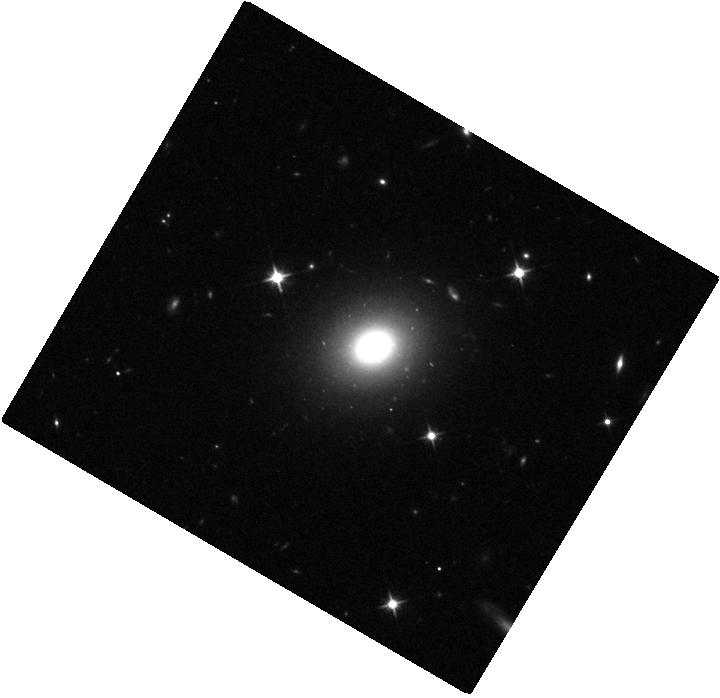
Target: SDSSJ084025.54+181858.9
Instrument: WFC3/IR
Filter: F110W
Exposure: 16 min
Observation ID: hst_14251_08_wfc3_ir_f110w_icuu08

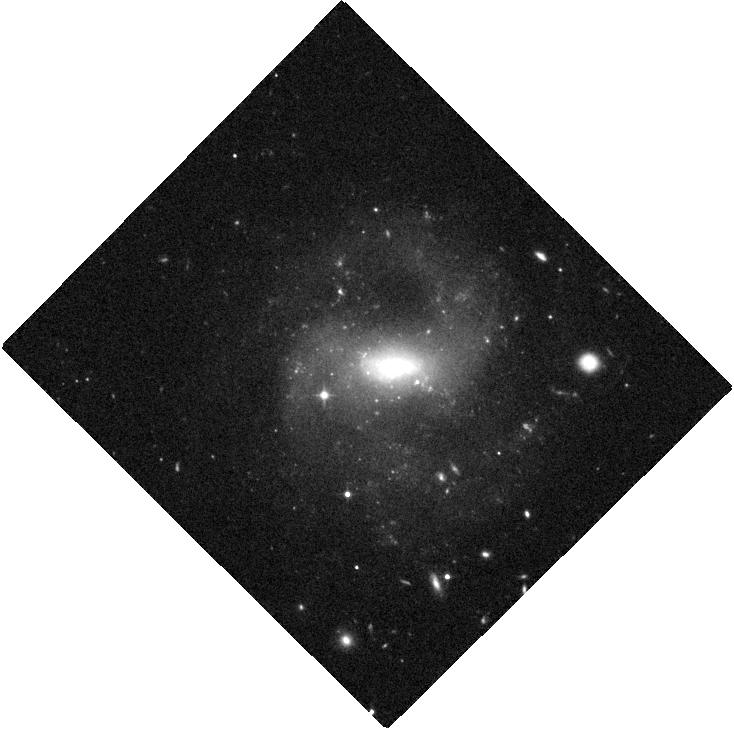
Target: SDSSJ152303.80+114546.0
Instrument: WFC3/IR
Filter: F110W
Exposure: 16 min
Observation ID: hst_14251_53_wfc3_ir_f110w_icuu53

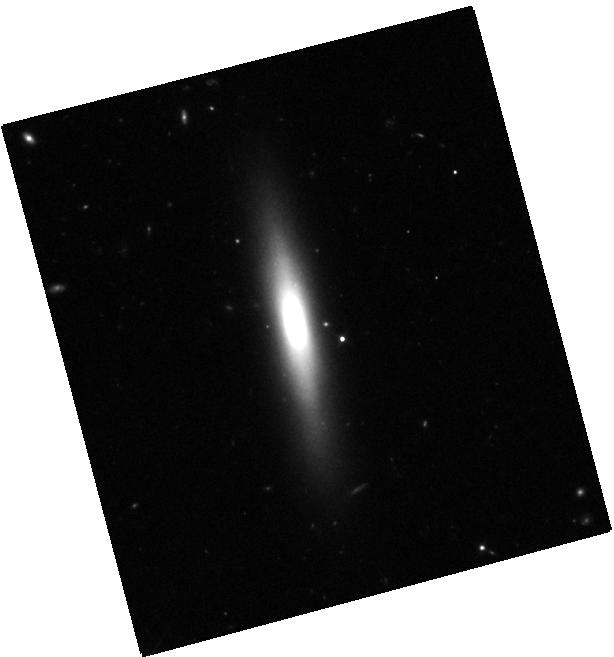
Target: SDSSJ140510.39+114616.9
Instrument: WFC3/IR
Filter: F110W
Exposure: 16 min
Observation ID: hst_14251_47_wfc3_ir_f110w_icuu47

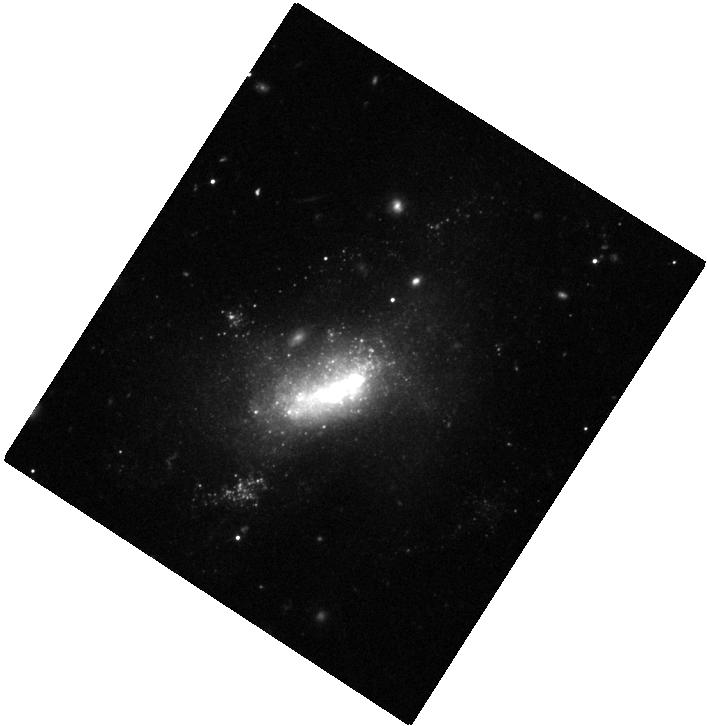
Target: SDSSJ082334.84+031315.6
Instrument: WFC3/IR
Filter: F110W
Exposure: 16 min
Observation ID: hst_14251_07_wfc3_ir_f110w_icuu07

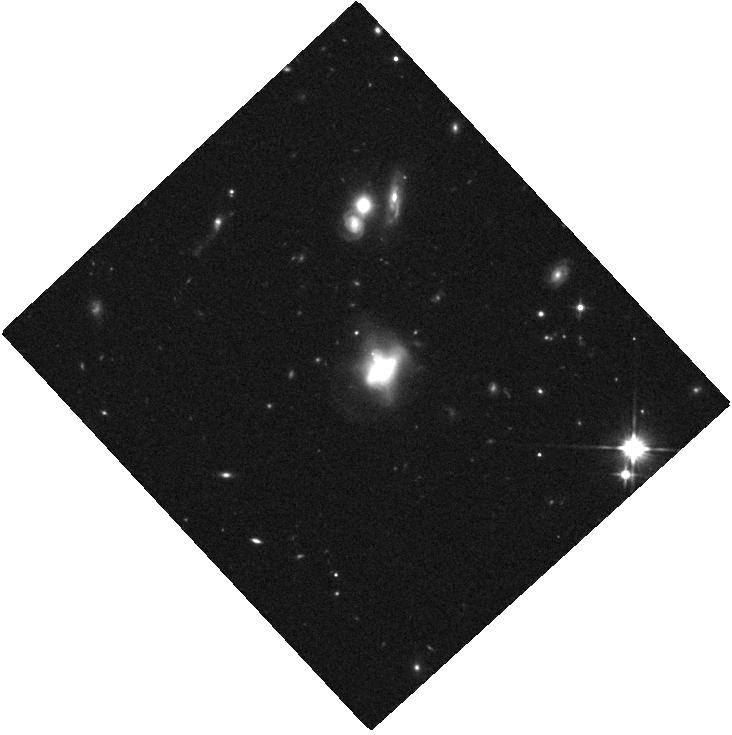
Target: SDSSJ101747.09+393207.7
Instrument: WFC3/IR
Filter: F110W
Exposure: 16 min
Observation ID: hst_14251_19_wfc3_ir_f110w_icuu19

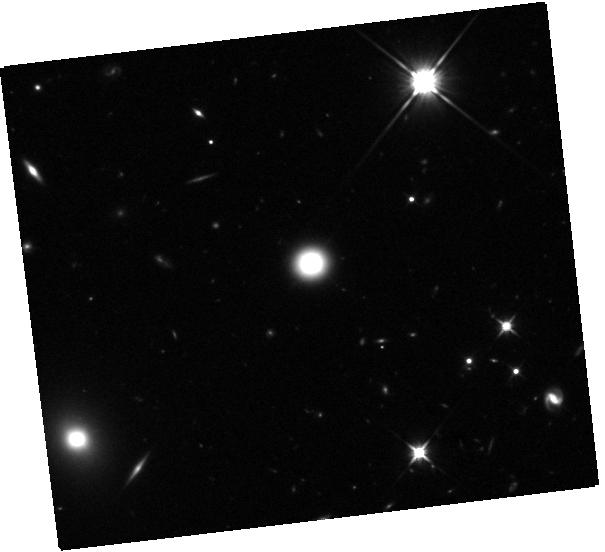
Target: SDSSJ134939.36+420241.4
Instrument: WFC3/IR
Filter: F110W
Exposure: 16 min
Observation ID: hst_14251_44_wfc3_ir_f110w_icuu44

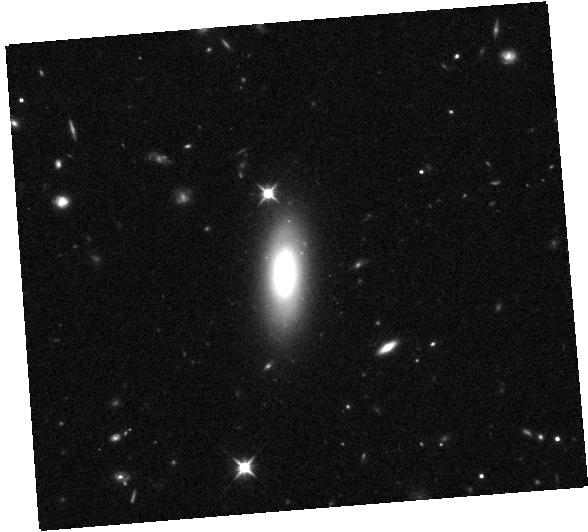
Target: SDSSJ024825.26-002541.4
Instrument: WFC3/IR
Filter: F110W
Exposure: 16 min
Observation ID: hst_14251_03_wfc3_ir_f110w_icuu03

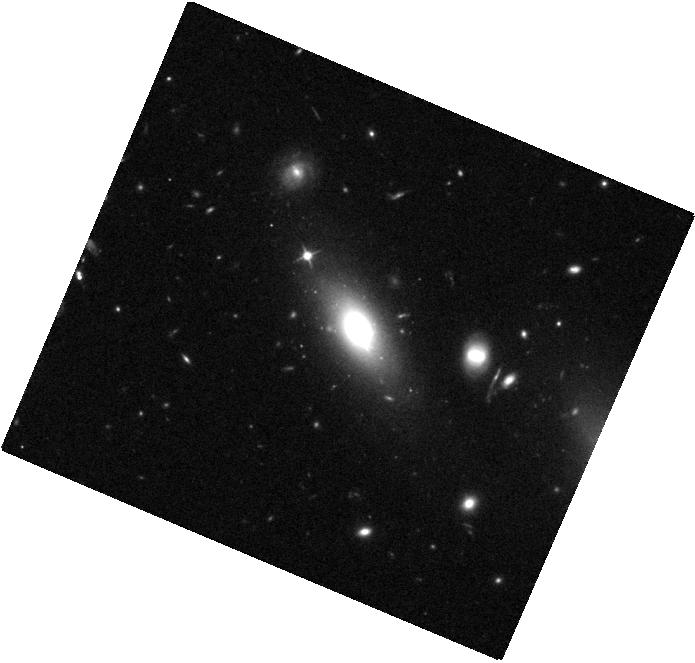
Target: SDSSJ111319.23+044425.1
Instrument: WFC3/IR
Filter: F110W
Exposure: 16 min
Observation ID: hst_14251_25_wfc3_ir_f110w_icuu25

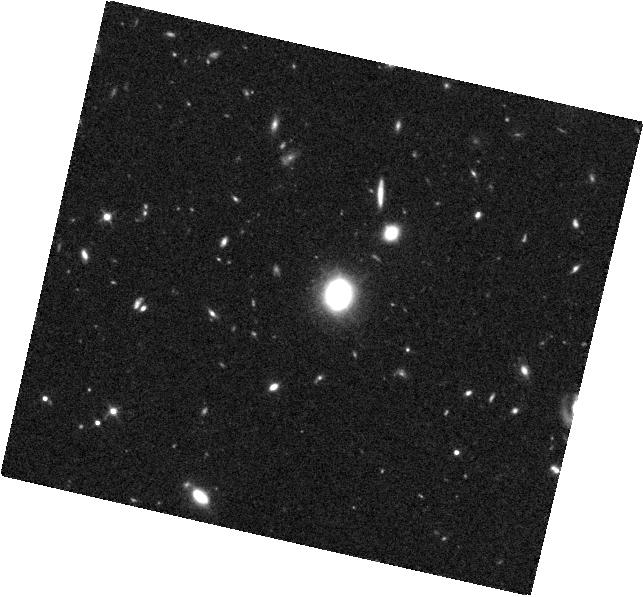
Target: SDSSJ141208.47+102953.8
Instrument: WFC3/IR
Filter: F110W
Exposure: 16 min
Observation ID: hst_14251_48_wfc3_ir_f110w_icuu48

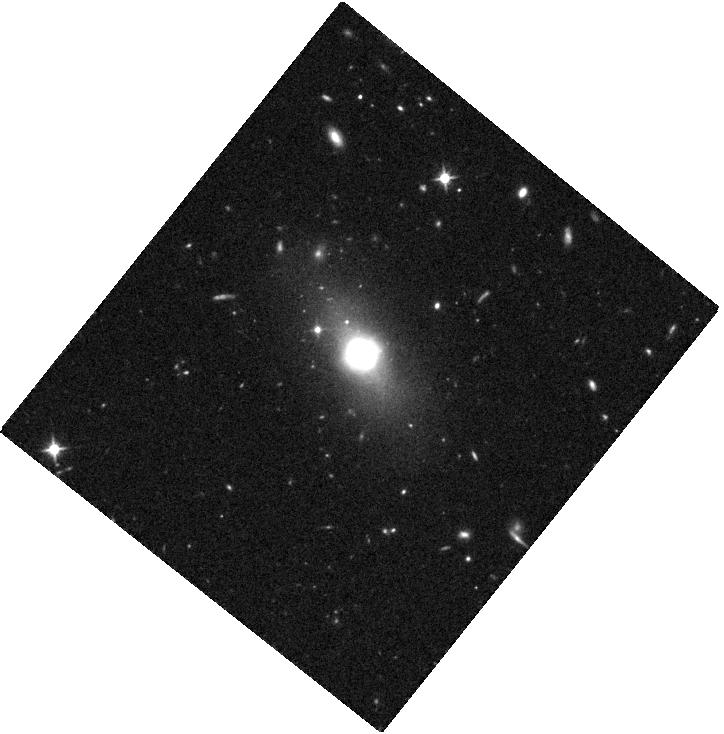
Target: SDSSJ091720.88+191018.9
Instrument: WFC3/IR
Filter: F110W
Exposure: 16 min
Observation ID: hst_14251_12_wfc3_ir_f110w_icuu12

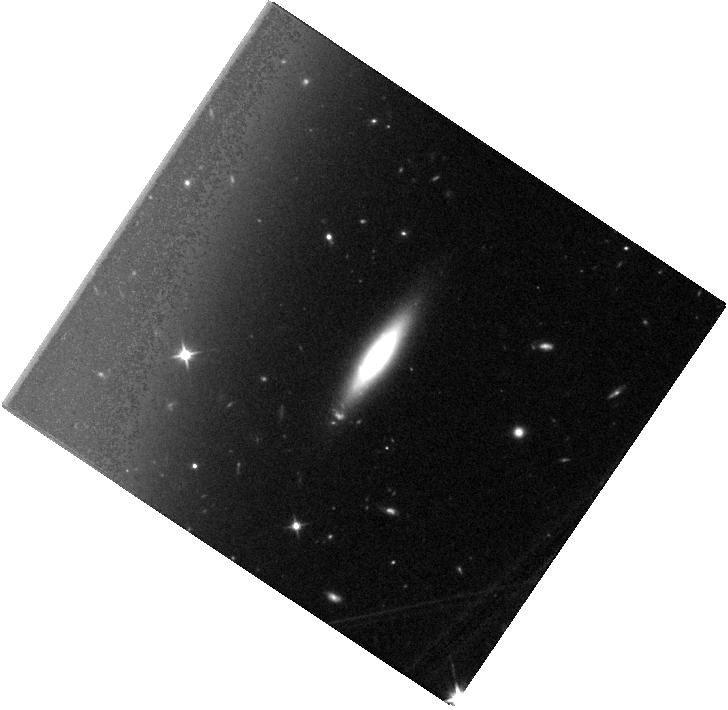
Target: SDSSJ102149.12+635206.8
Instrument: WFC3/IR
Filter: F110W
Exposure: 16 min
Observation ID: hst_14251_20_wfc3_ir_f110w_icuu20

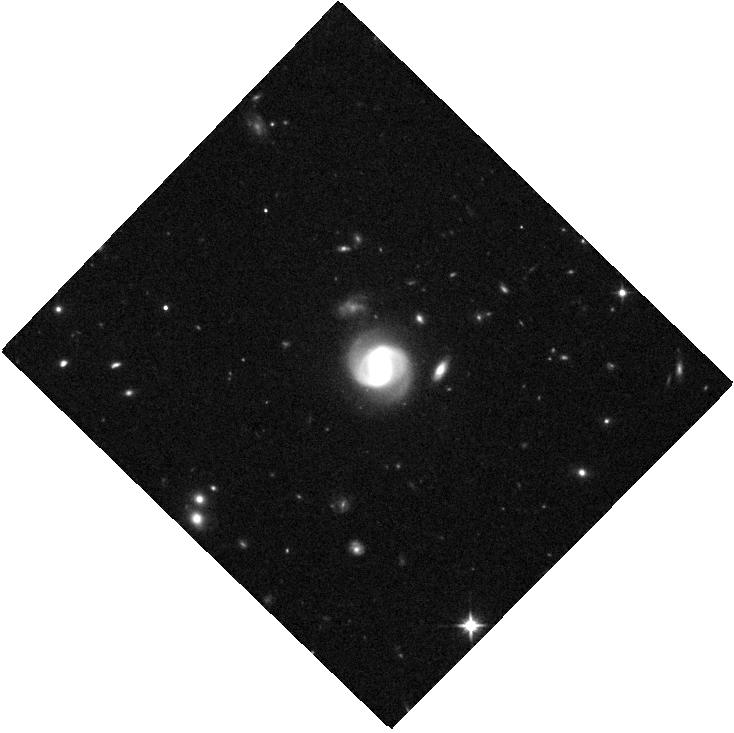
Target: SDSSJ084204.92+403934.5
Instrument: WFC3/IR
Filter: F110W
Exposure: 16 min
Observation ID: hst_14251_09_wfc3_ir_f110w_icuu09

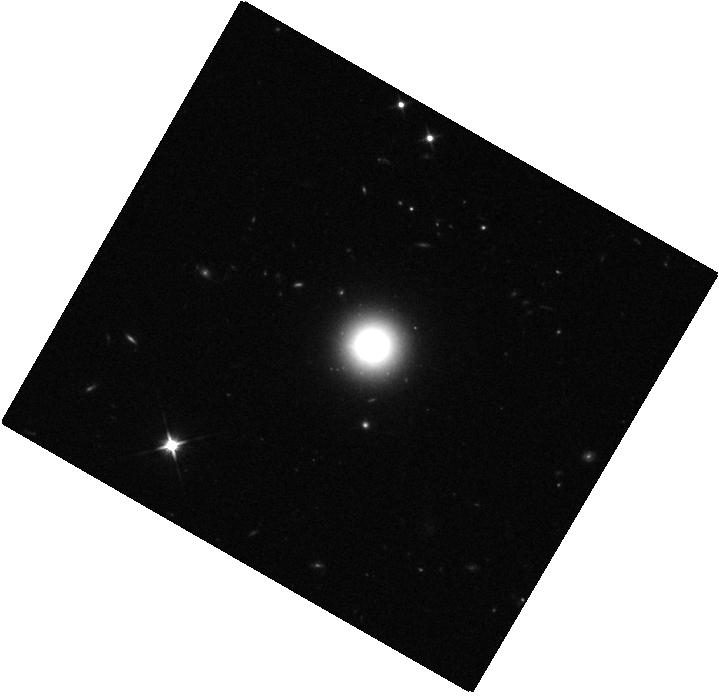
Target: SDSSJ081145.29+232825.7
Instrument: WFC3/IR
Filter: F110W
Exposure: 16 min
Observation ID: hst_14251_06_wfc3_ir_f110w_icuu06

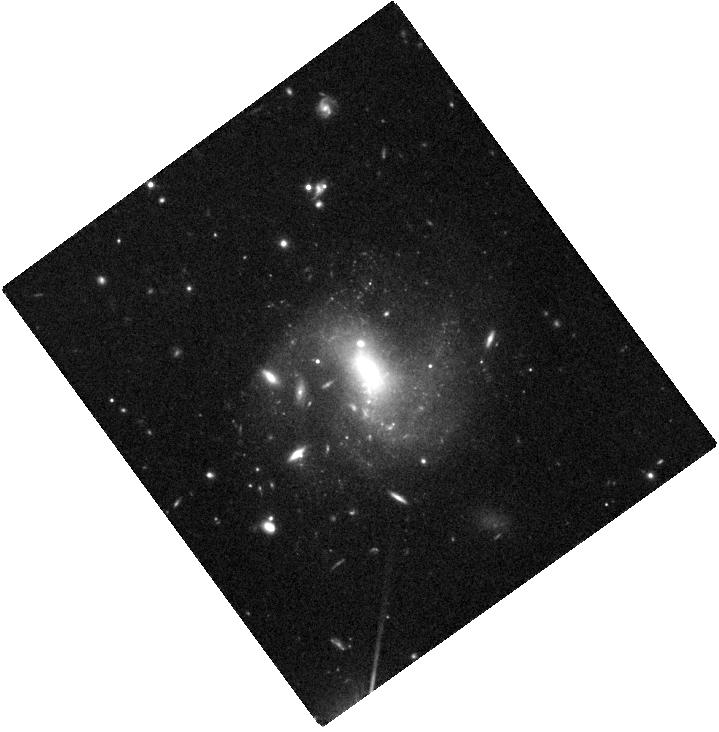
Target: SDSSJ074829.21+510052.4
Instrument: WFC3/IR
Filter: F110W
Exposure: 16 min
Observation ID: hst_14251_05_wfc3_ir_f110w_icuu05

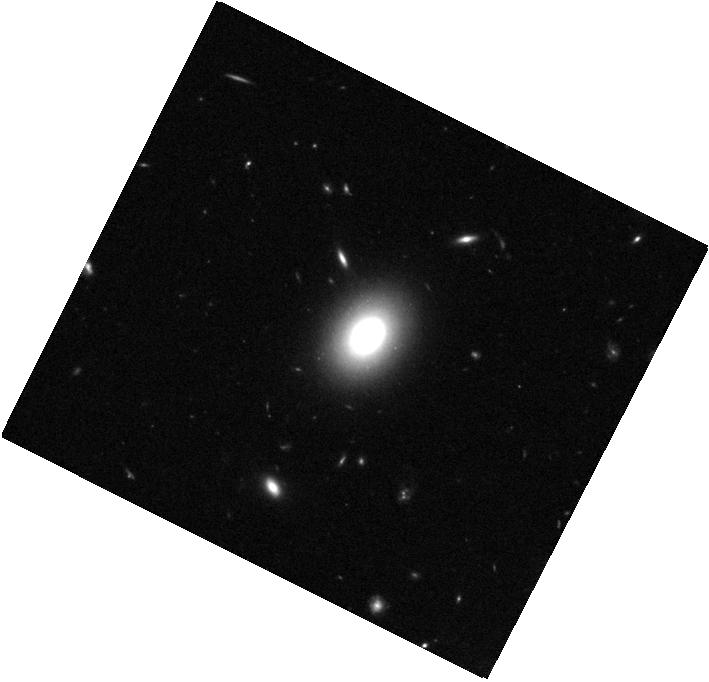
Target: SDSSJ090737.05+352828.4
Instrument: WFC3/IR
Filter: F110W
Exposure: 16 min
Observation ID: hst_14251_11_wfc3_ir_f110w_icuu11

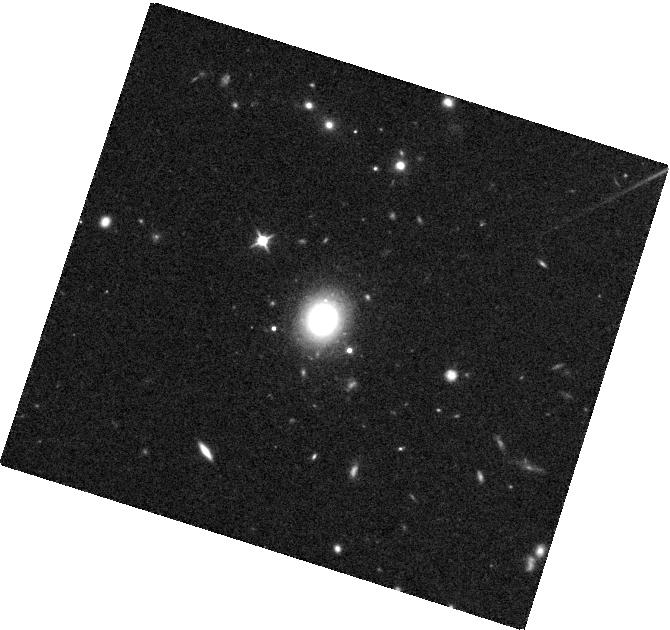
Target: SDSSJ100423.33+231323.4
Instrument: WFC3/IR
Filter: F110W
Exposure: 16 min
Observation ID: hst_14251_17_wfc3_ir_f110w_icuu17

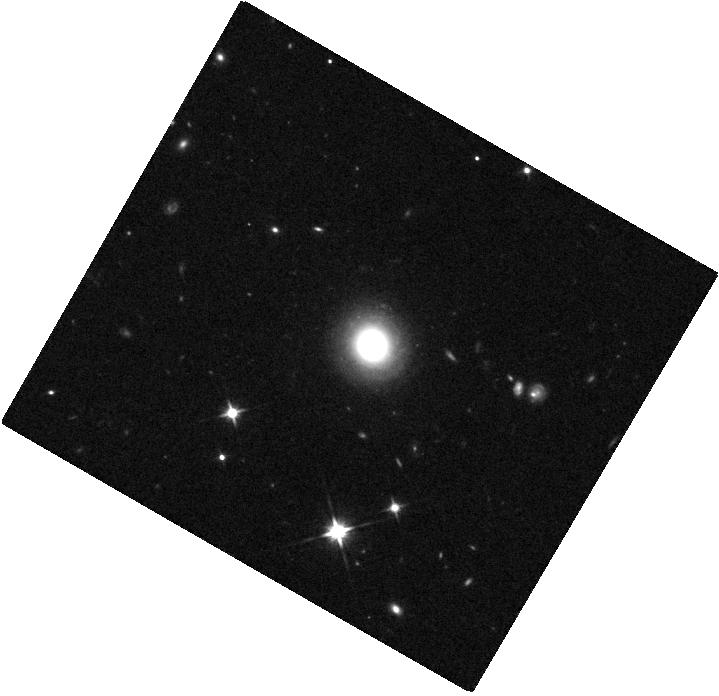
Target: SDSSJ102833.33+184513.9
Instrument: WFC3/IR
Filter: F110W
Exposure: 16 min
Observation ID: hst_14251_21_wfc3_ir_f110w_icuu21

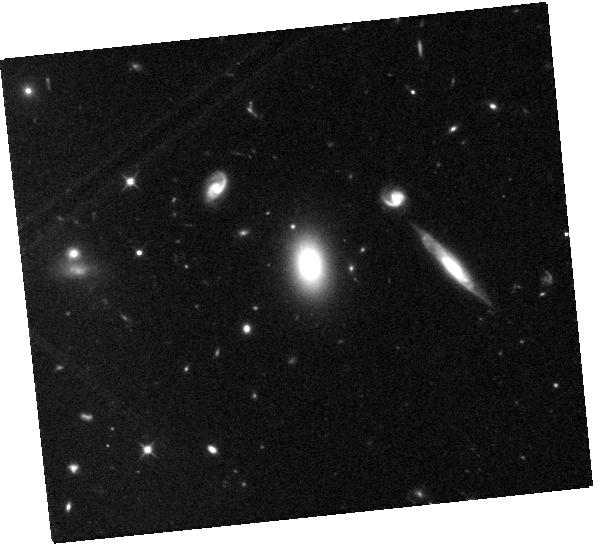
Target: SDSSJ112957.62+653804.8
Instrument: WFC3/IR
Filter: F110W
Exposure: 16 min
Observation ID: hst_14251_27_wfc3_ir_f110w_icuu27

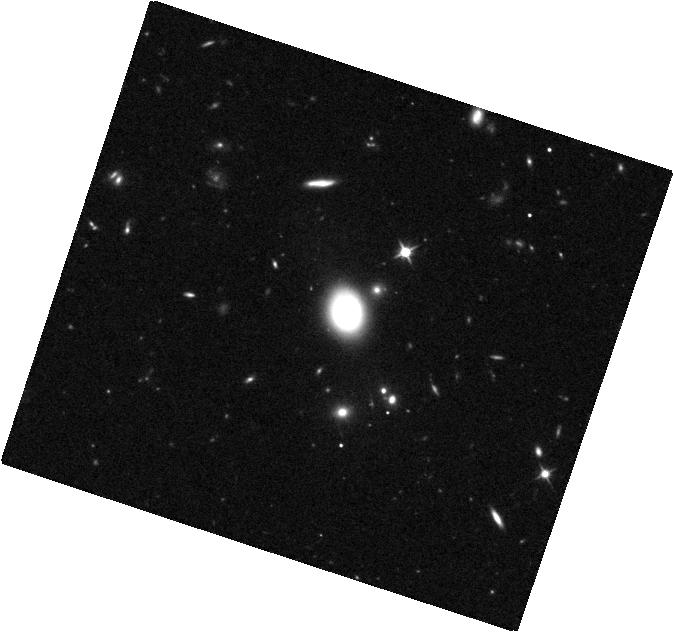
Target: SDSSJ130434.92+075505.0
Instrument: WFC3/IR
Filter: F110W
Exposure: 16 min
Observation ID: hst_14251_40_wfc3_ir_f110w_icuu40

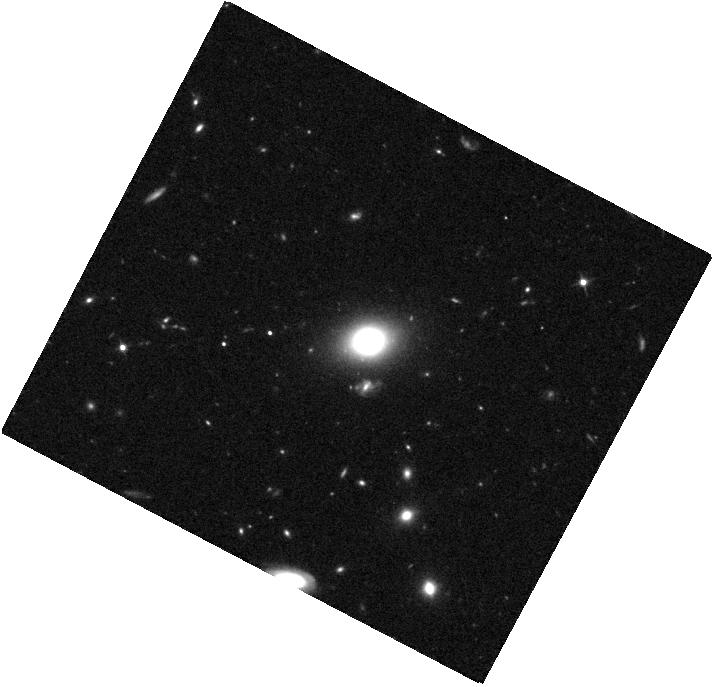
Target: SDSSJ113129.20+350958.9
Instrument: WFC3/IR
Filter: F110W
Exposure: 16 min
Observation ID: hst_14251_28_wfc3_ir_f110w_icuu28

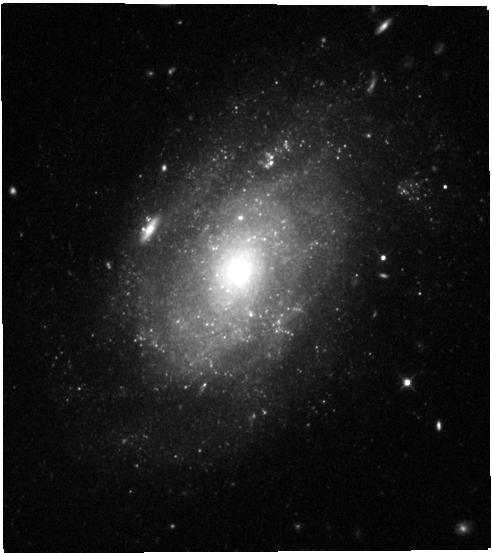
Target: SDSSJ110912.37+612347.0
Instrument: WFC3/IR
Filter: F110W
Exposure: 16 min
Observation ID: hst_14251_24_wfc3_ir_f110w_icuu24

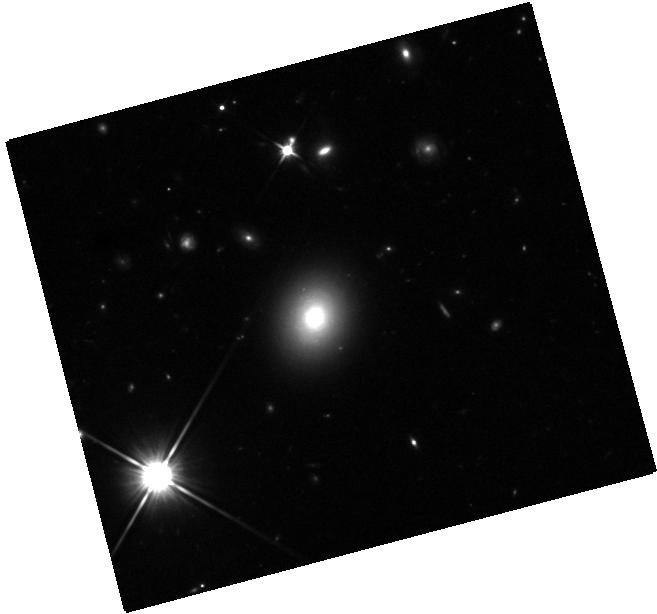
Target: SDSSJ093821.54+063130.8
Instrument: WFC3/IR
Filter: F110W
Exposure: 16 min
Observation ID: hst_14251_15_wfc3_ir_f110w_icuu15

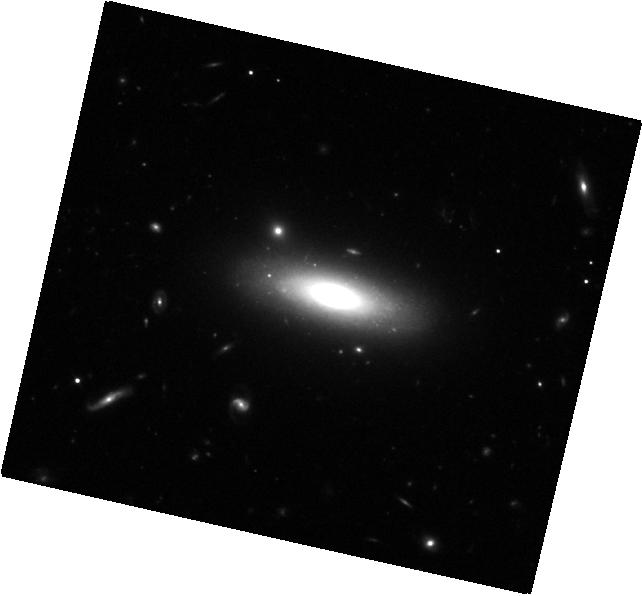
Target: SDSSJ122342.82+581446.4
Instrument: WFC3/IR
Filter: F110W
Exposure: 16 min
Observation ID: hst_14251_38_wfc3_ir_f110w_icuu38

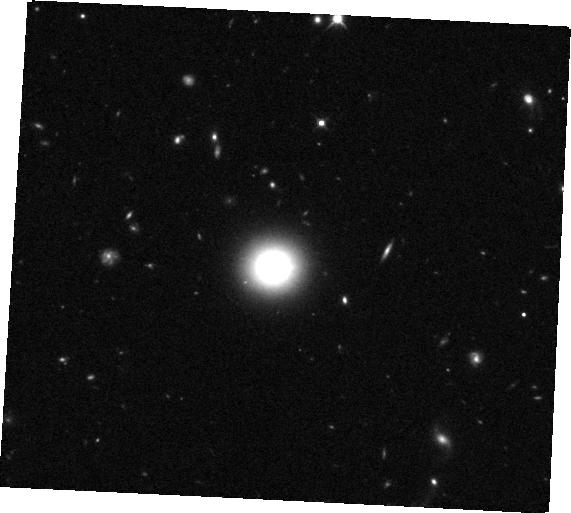
Target: SDSSJ094705.72+050159.8
Instrument: WFC3/IR
Filter: F110W
Exposure: 16 min
Observation ID: hst_14251_16_wfc3_ir_f110w_icuu16

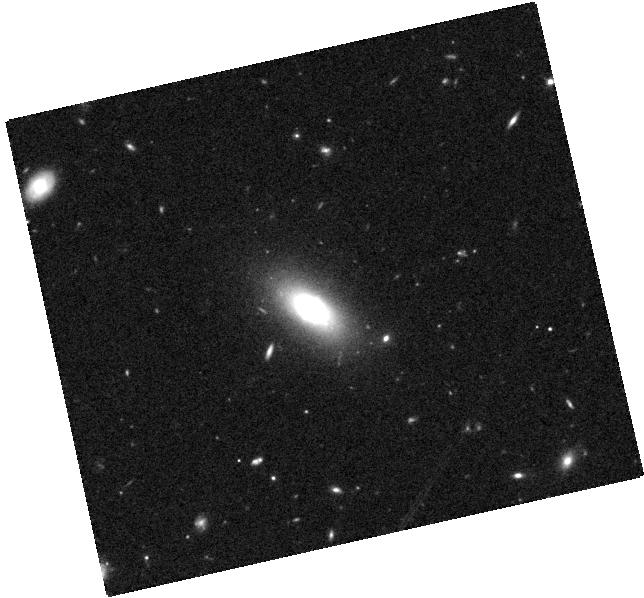
Target: SDSSJ010005.93-011058.8
Instrument: WFC3/IR
Filter: F110W
Exposure: 16 min
Observation ID: hst_14251_02_wfc3_ir_f110w_icuu02

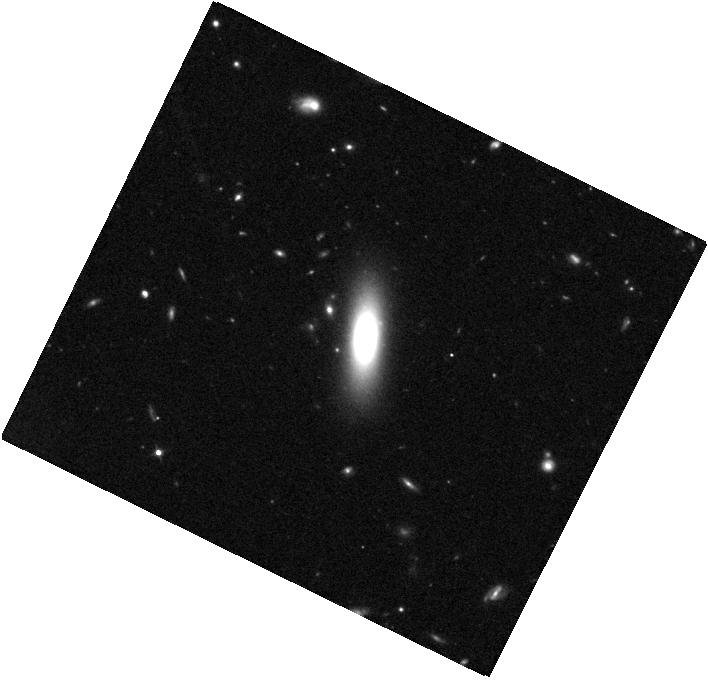
Target: SDSSJ092129.98+213139.3
Instrument: WFC3/IR
Filter: F110W
Exposure: 16 min
Observation ID: hst_14251_13_wfc3_ir_f110w_icuu13

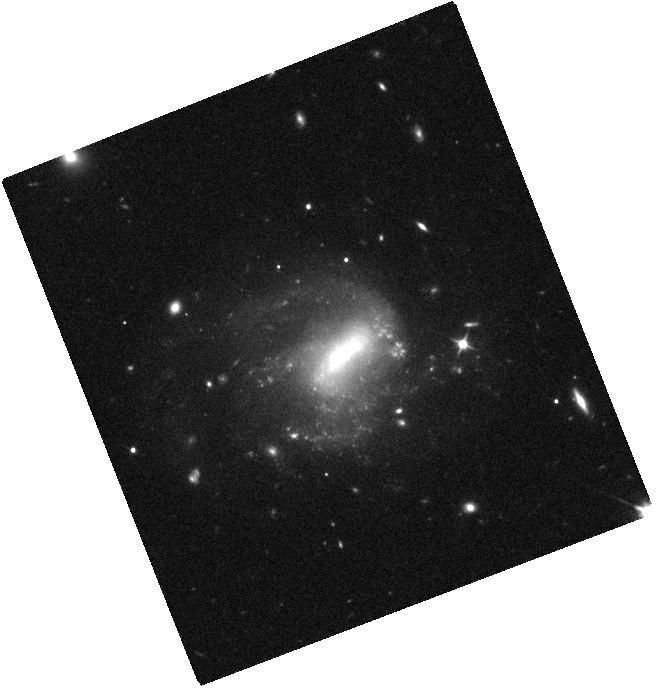
Target: SDSSJ235609.14-002428.6
Instrument: WFC3/IR
Filter: F110W
Exposure: 16 min
Observation ID: hst_14251_61_wfc3_ir_f110w_icuu61

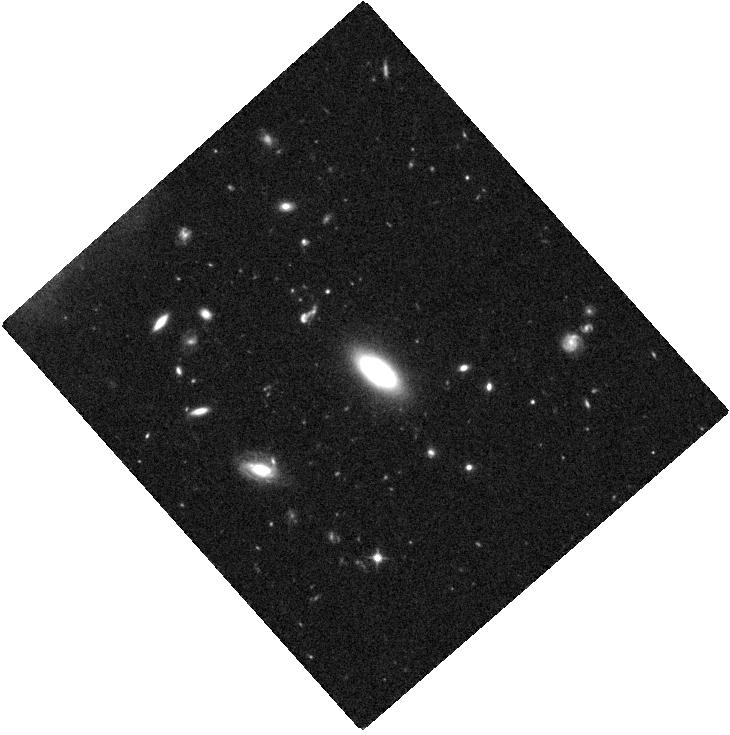
Target: SDSSJ093239.45+511542.9
Instrument: WFC3/IR
Filter: F110W
Exposure: 16 min
Observation ID: hst_14251_14_wfc3_ir_f110w_icuu14

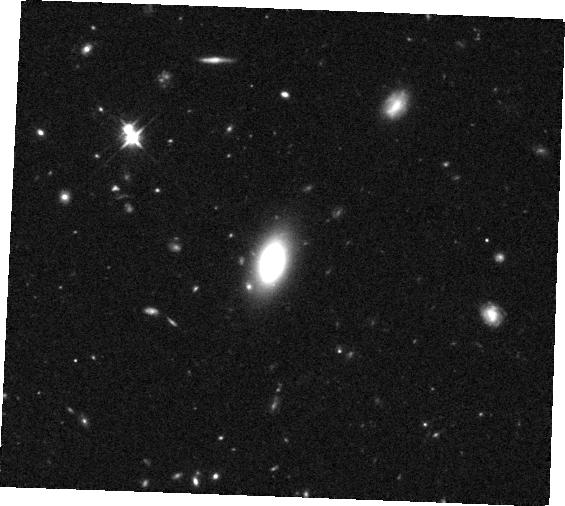
Target: SDSSJ115812.53+575322.1
Instrument: WFC3/IR
Filter: F110W
Exposure: 16 min
Observation ID: hst_14251_34_wfc3_ir_f110w_icuu34

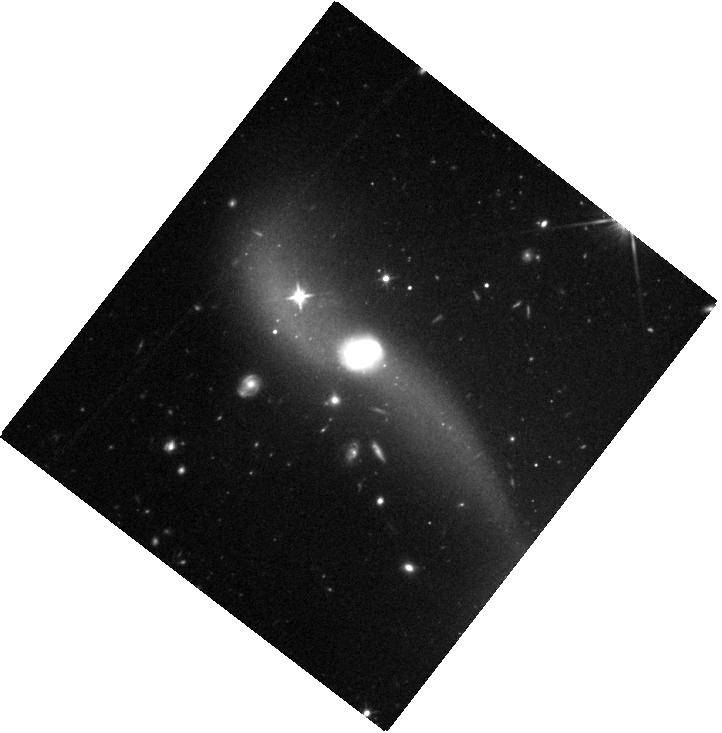
Target: SDSSJ173202.96+595855.0
Instrument: WFC3/IR
Filter: F110W
Exposure: 16 min
Observation ID: hst_14251_60_wfc3_ir_f110w_icuu60

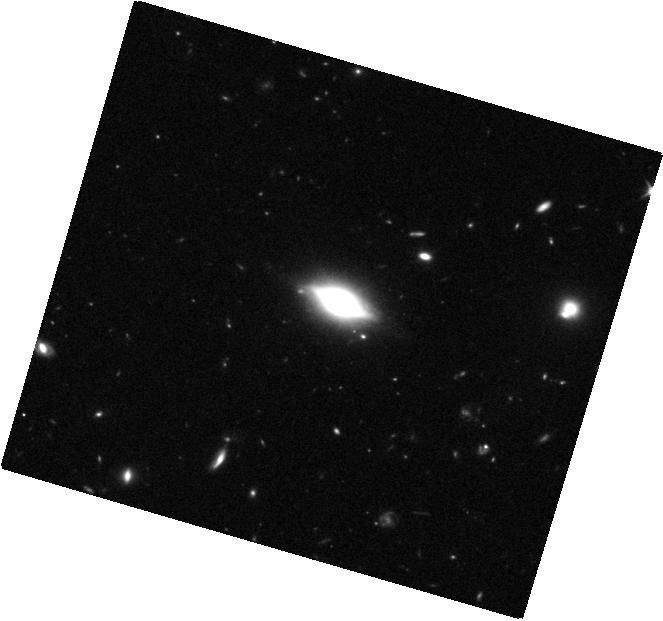
Target: SDSSJ115359.06+130853.6
Instrument: WFC3/IR
Filter: F110W
Exposure: 16 min
Observation ID: hst_14251_33_wfc3_ir_f110w_icuu33

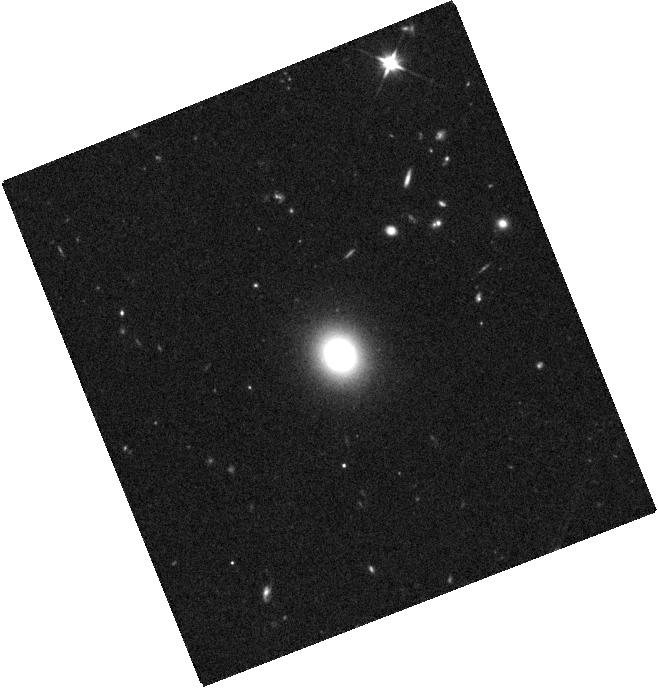
Target: SDSSJ115922.33+511809.2
Instrument: WFC3/IR
Filter: F110W
Exposure: 16 min
Observation ID: hst_14251_35_wfc3_ir_f110w_icuu35

The Structures of Dwarf Galaxies Hosting Massive Black Holes (PI: Reines, Amy E.)

Present-day dwarf galaxies hosting massive black holes (BHs), while apparently rare, are currently our best observational probes of the origin of BH seeds. We have systematically assembled the first and largest sample of dwarf galaxies hosting active BHs using optical spectroscopy from the SDSS (Reines et al. 2013). However, we know very little about the structures of the host galaxies (e.g, if they have bulges) and how they compare to the general population of dwarf galaxies of comparable mass. Here we propose WFC3/IR SNAPshot observations of a subsample of 61 objects from our SDSS sample that are the best cases for dwarf galaxies hosting massive BHs. With the proposed observations, we will 1) characterize the structural properties of the host galaxies, and 2) compare our results to a control sample of non-AGN hosting dwarf galaxies and more massive AGN hosts. This work will provide valuable constraints on the host galaxies of BH seeds, and place rare AGN-hosting dwarf galaxies in the broader context of galaxy and BH evolution.